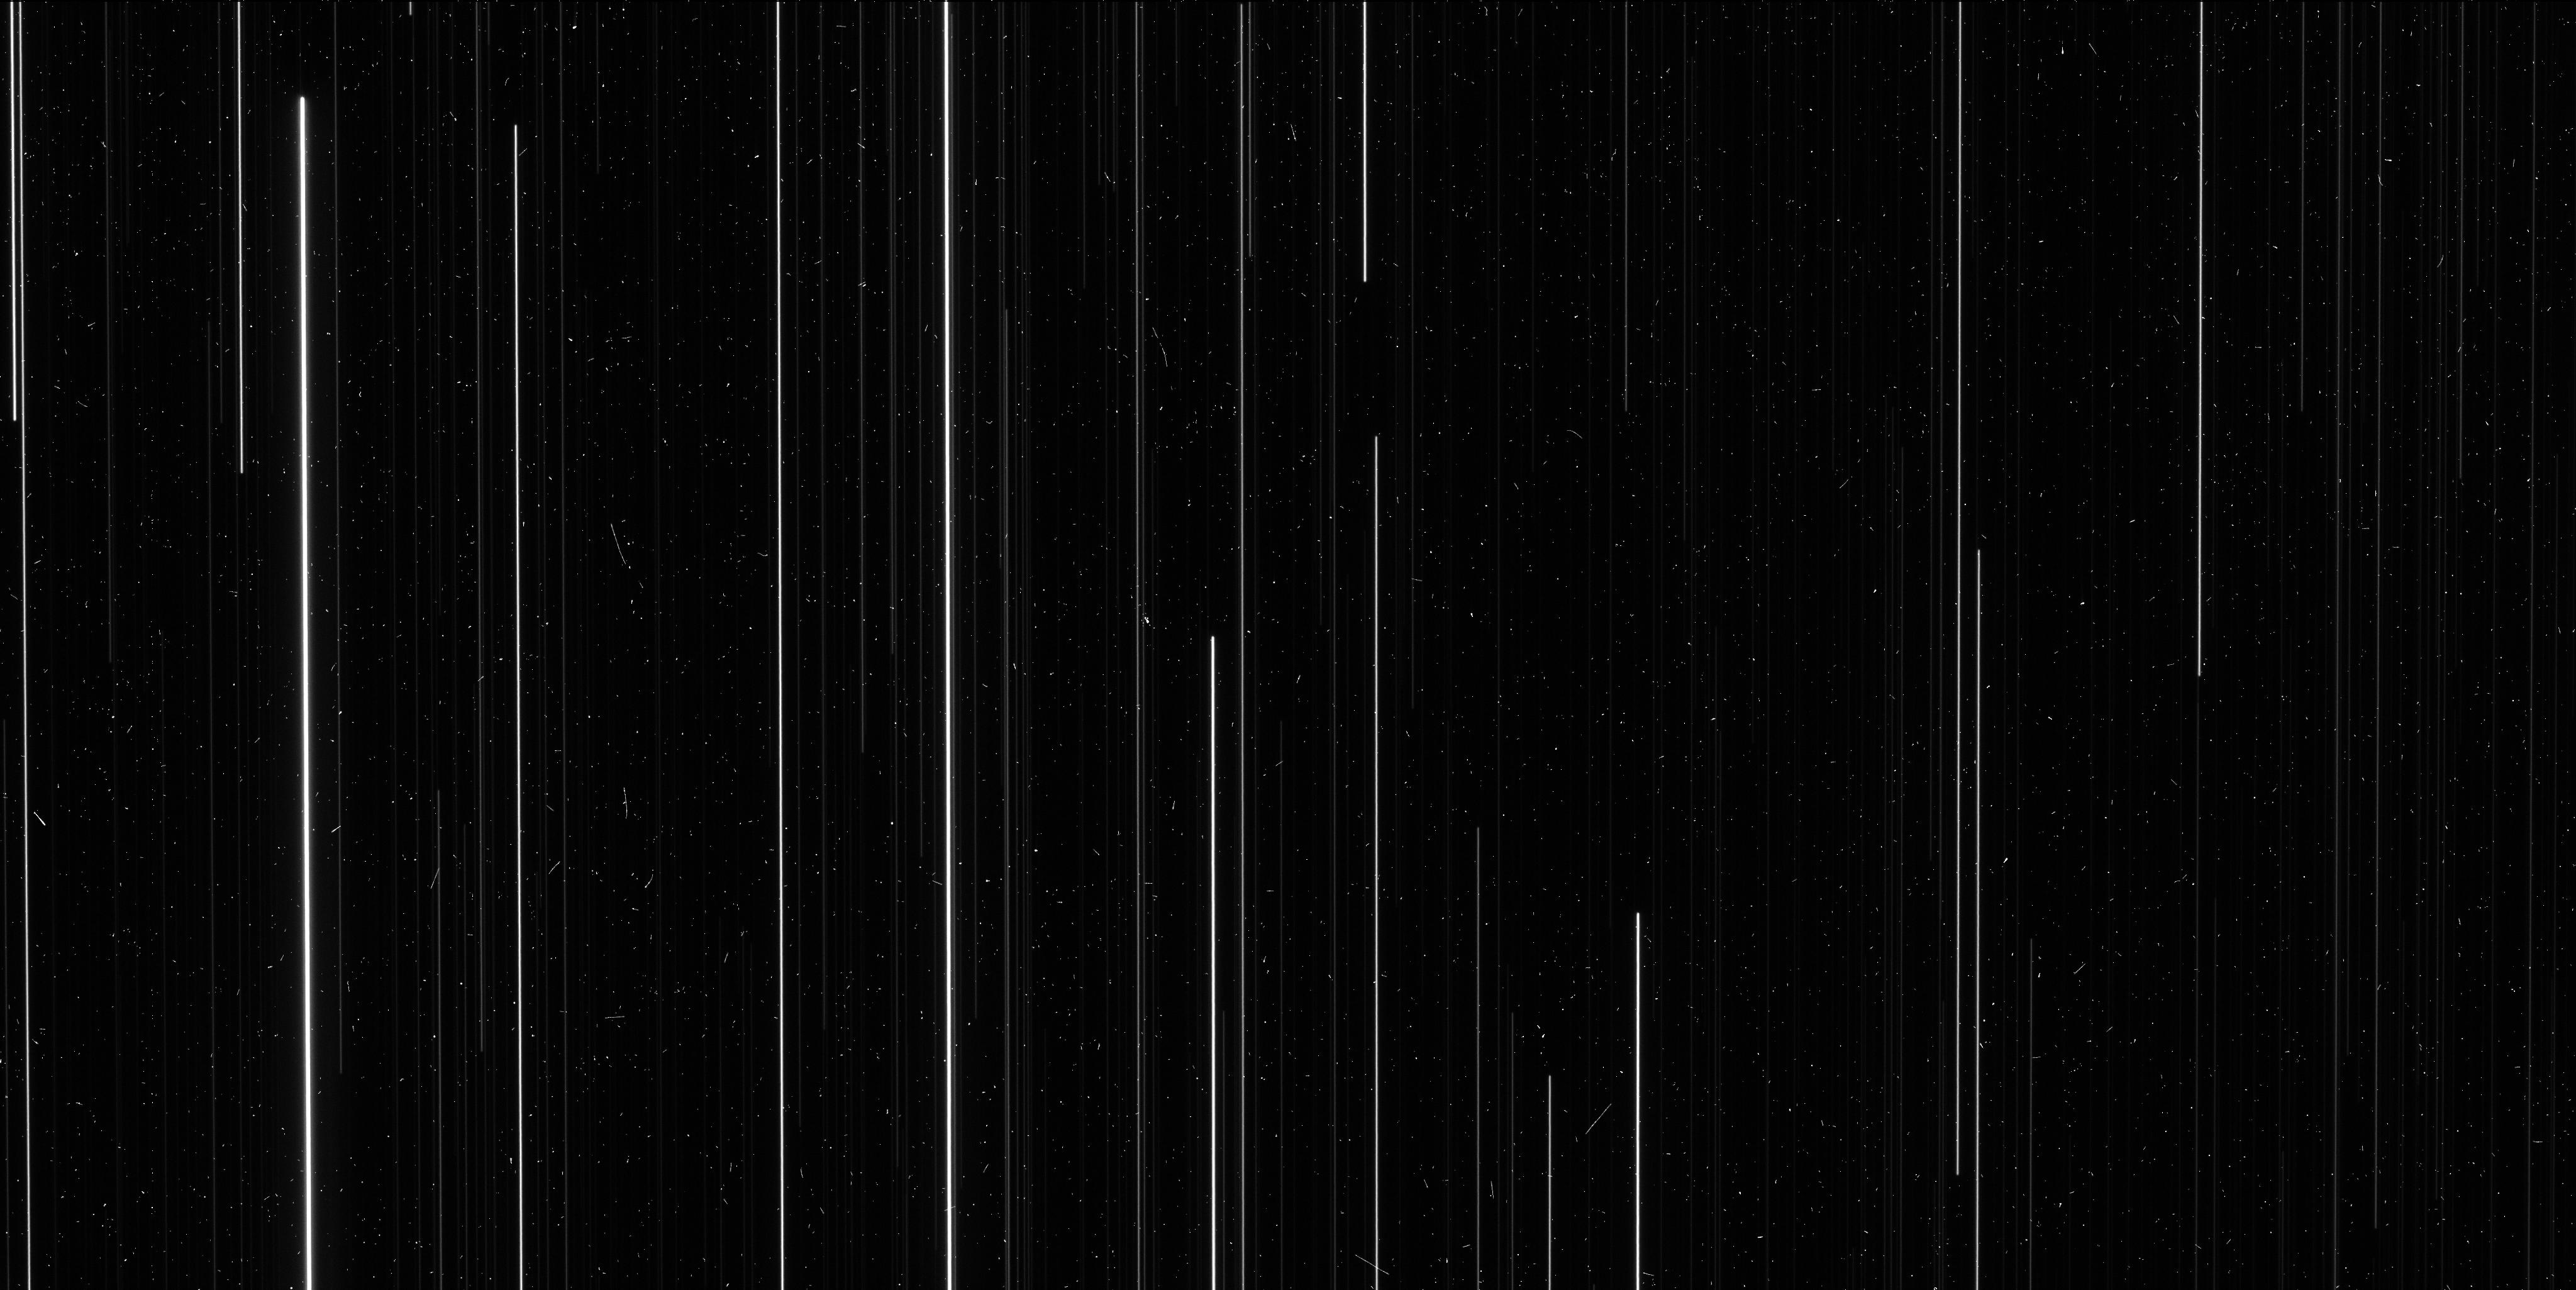
Target: NGC6397
Instrument: WFC3/UVIS
Filter: F606W
Exposure: 6 min
Observation ID: icu504d8q

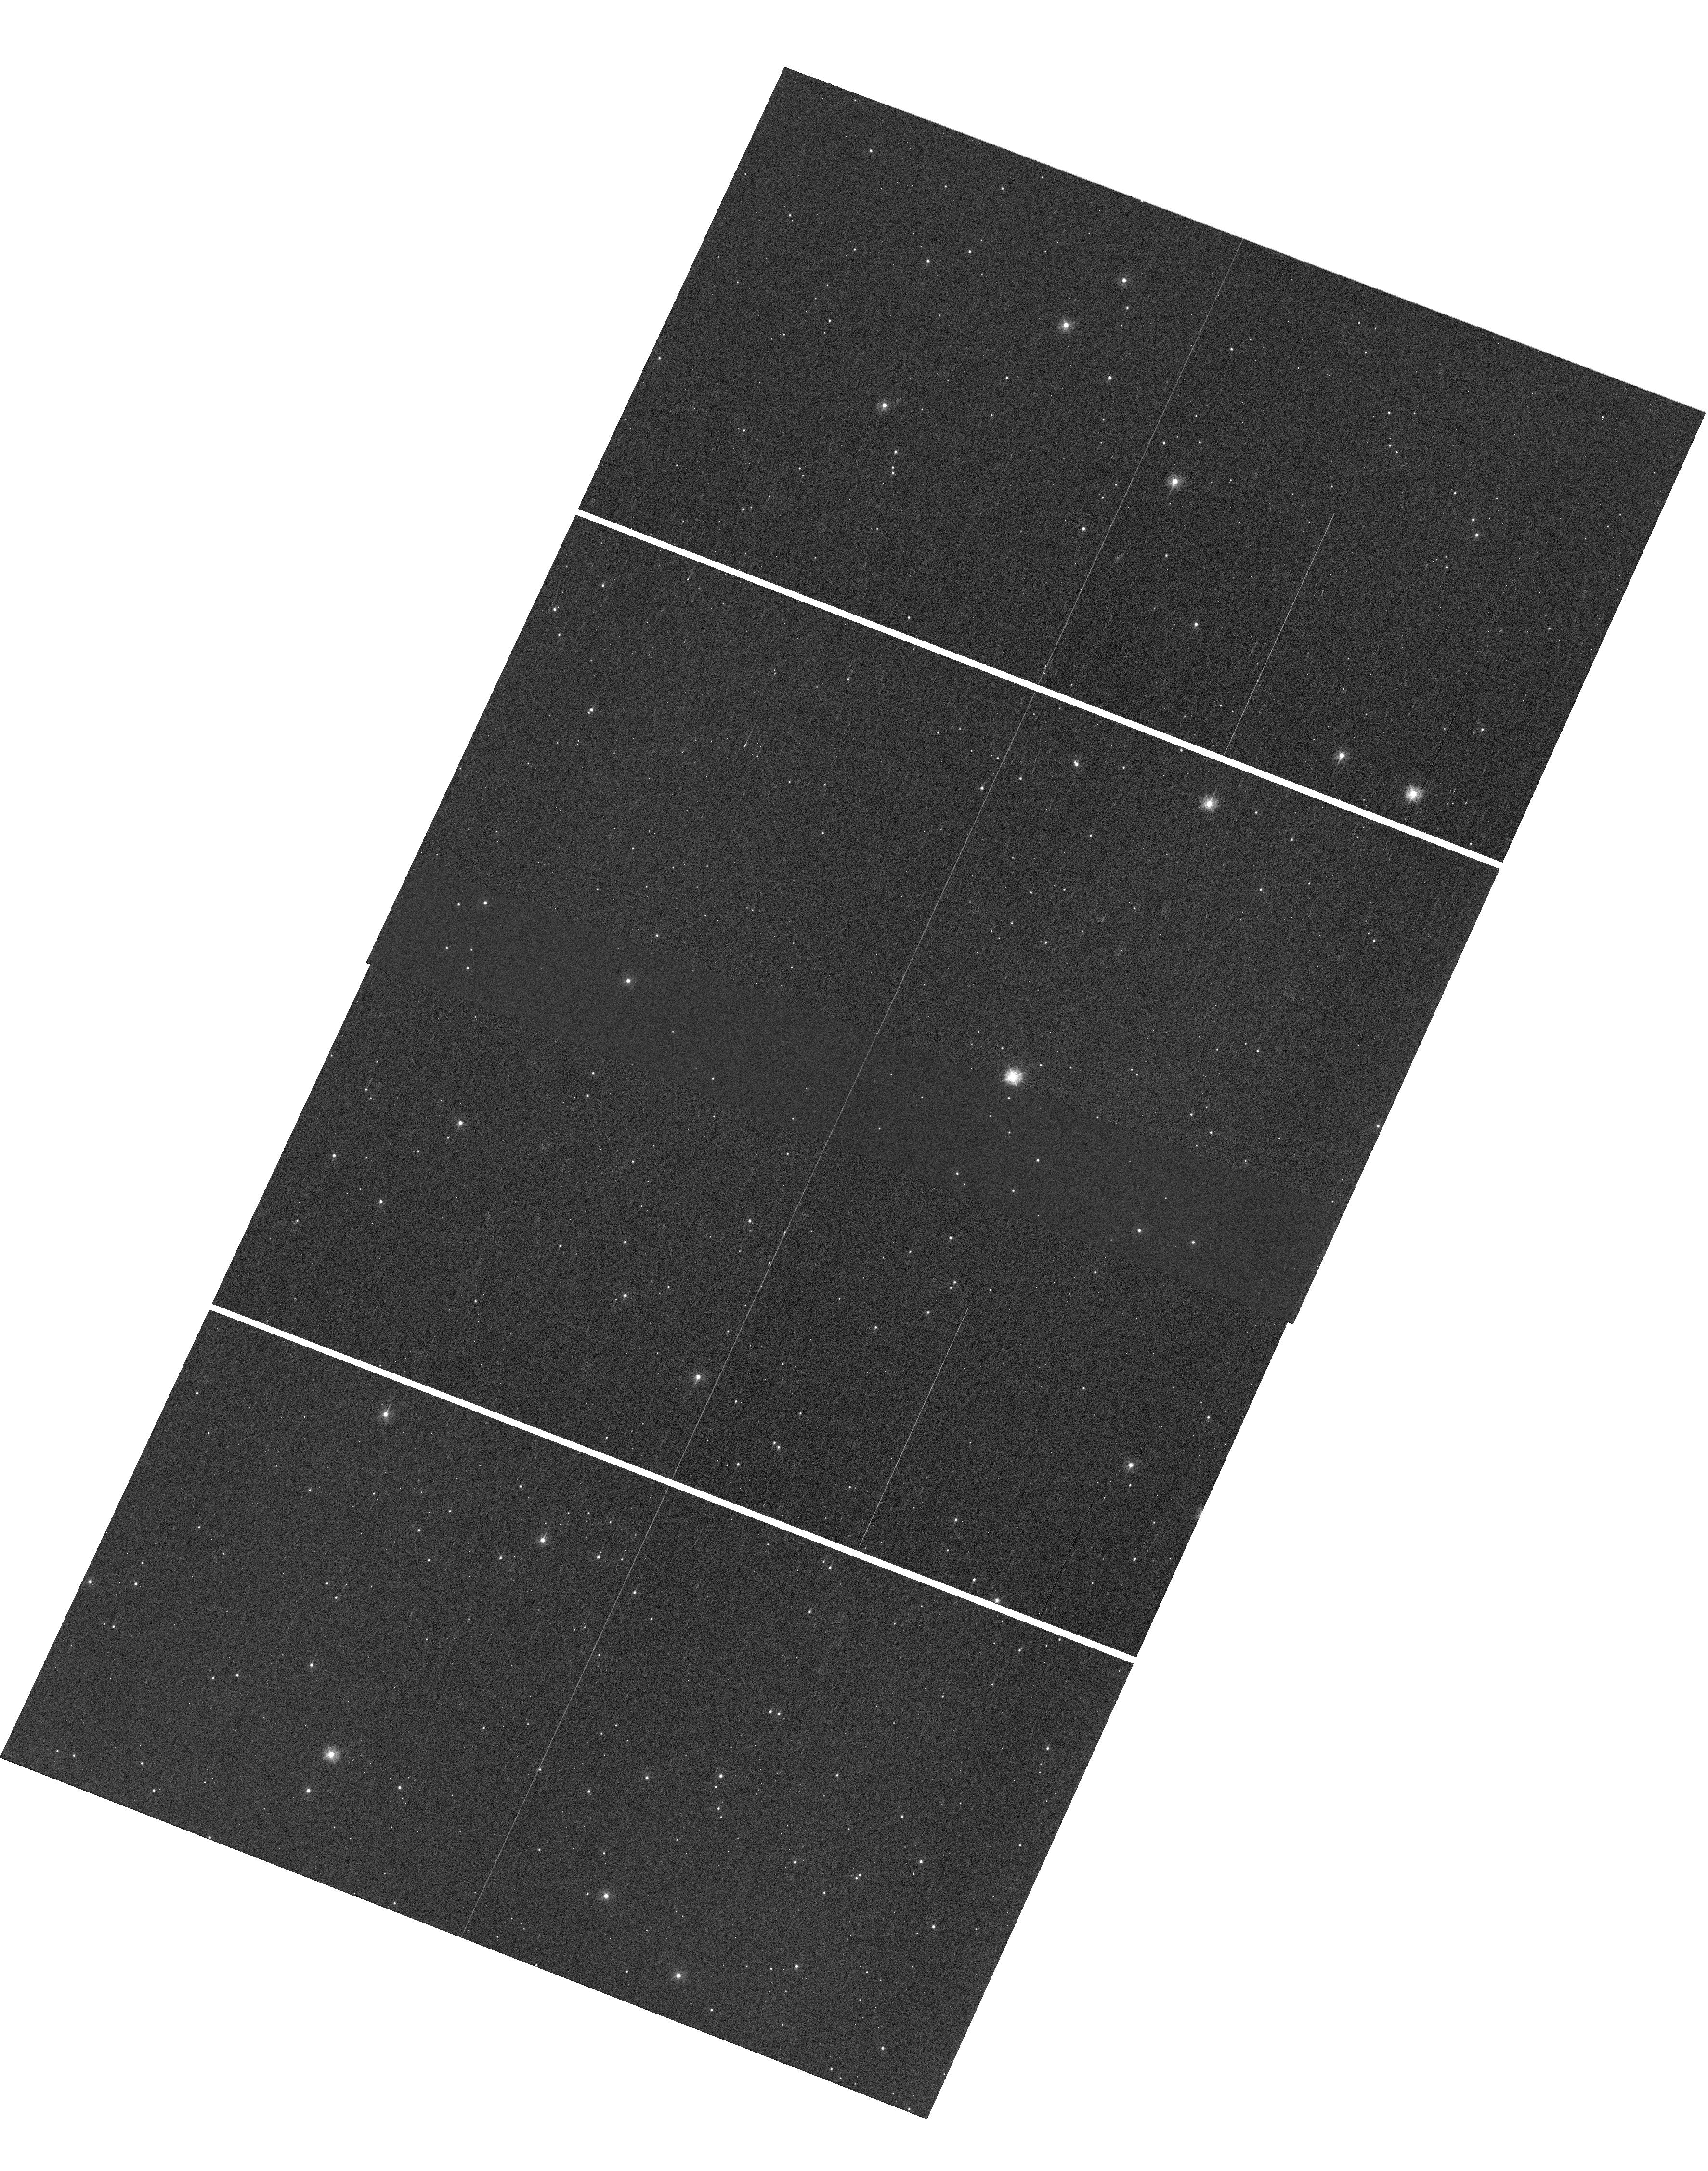
Target: NGC6397
Instrument: WFC3/UVIS
Filter: F336W
Exposure: 2 min
Observation ID: hst_14336_03_wfc3_uvis_f336w_icu503

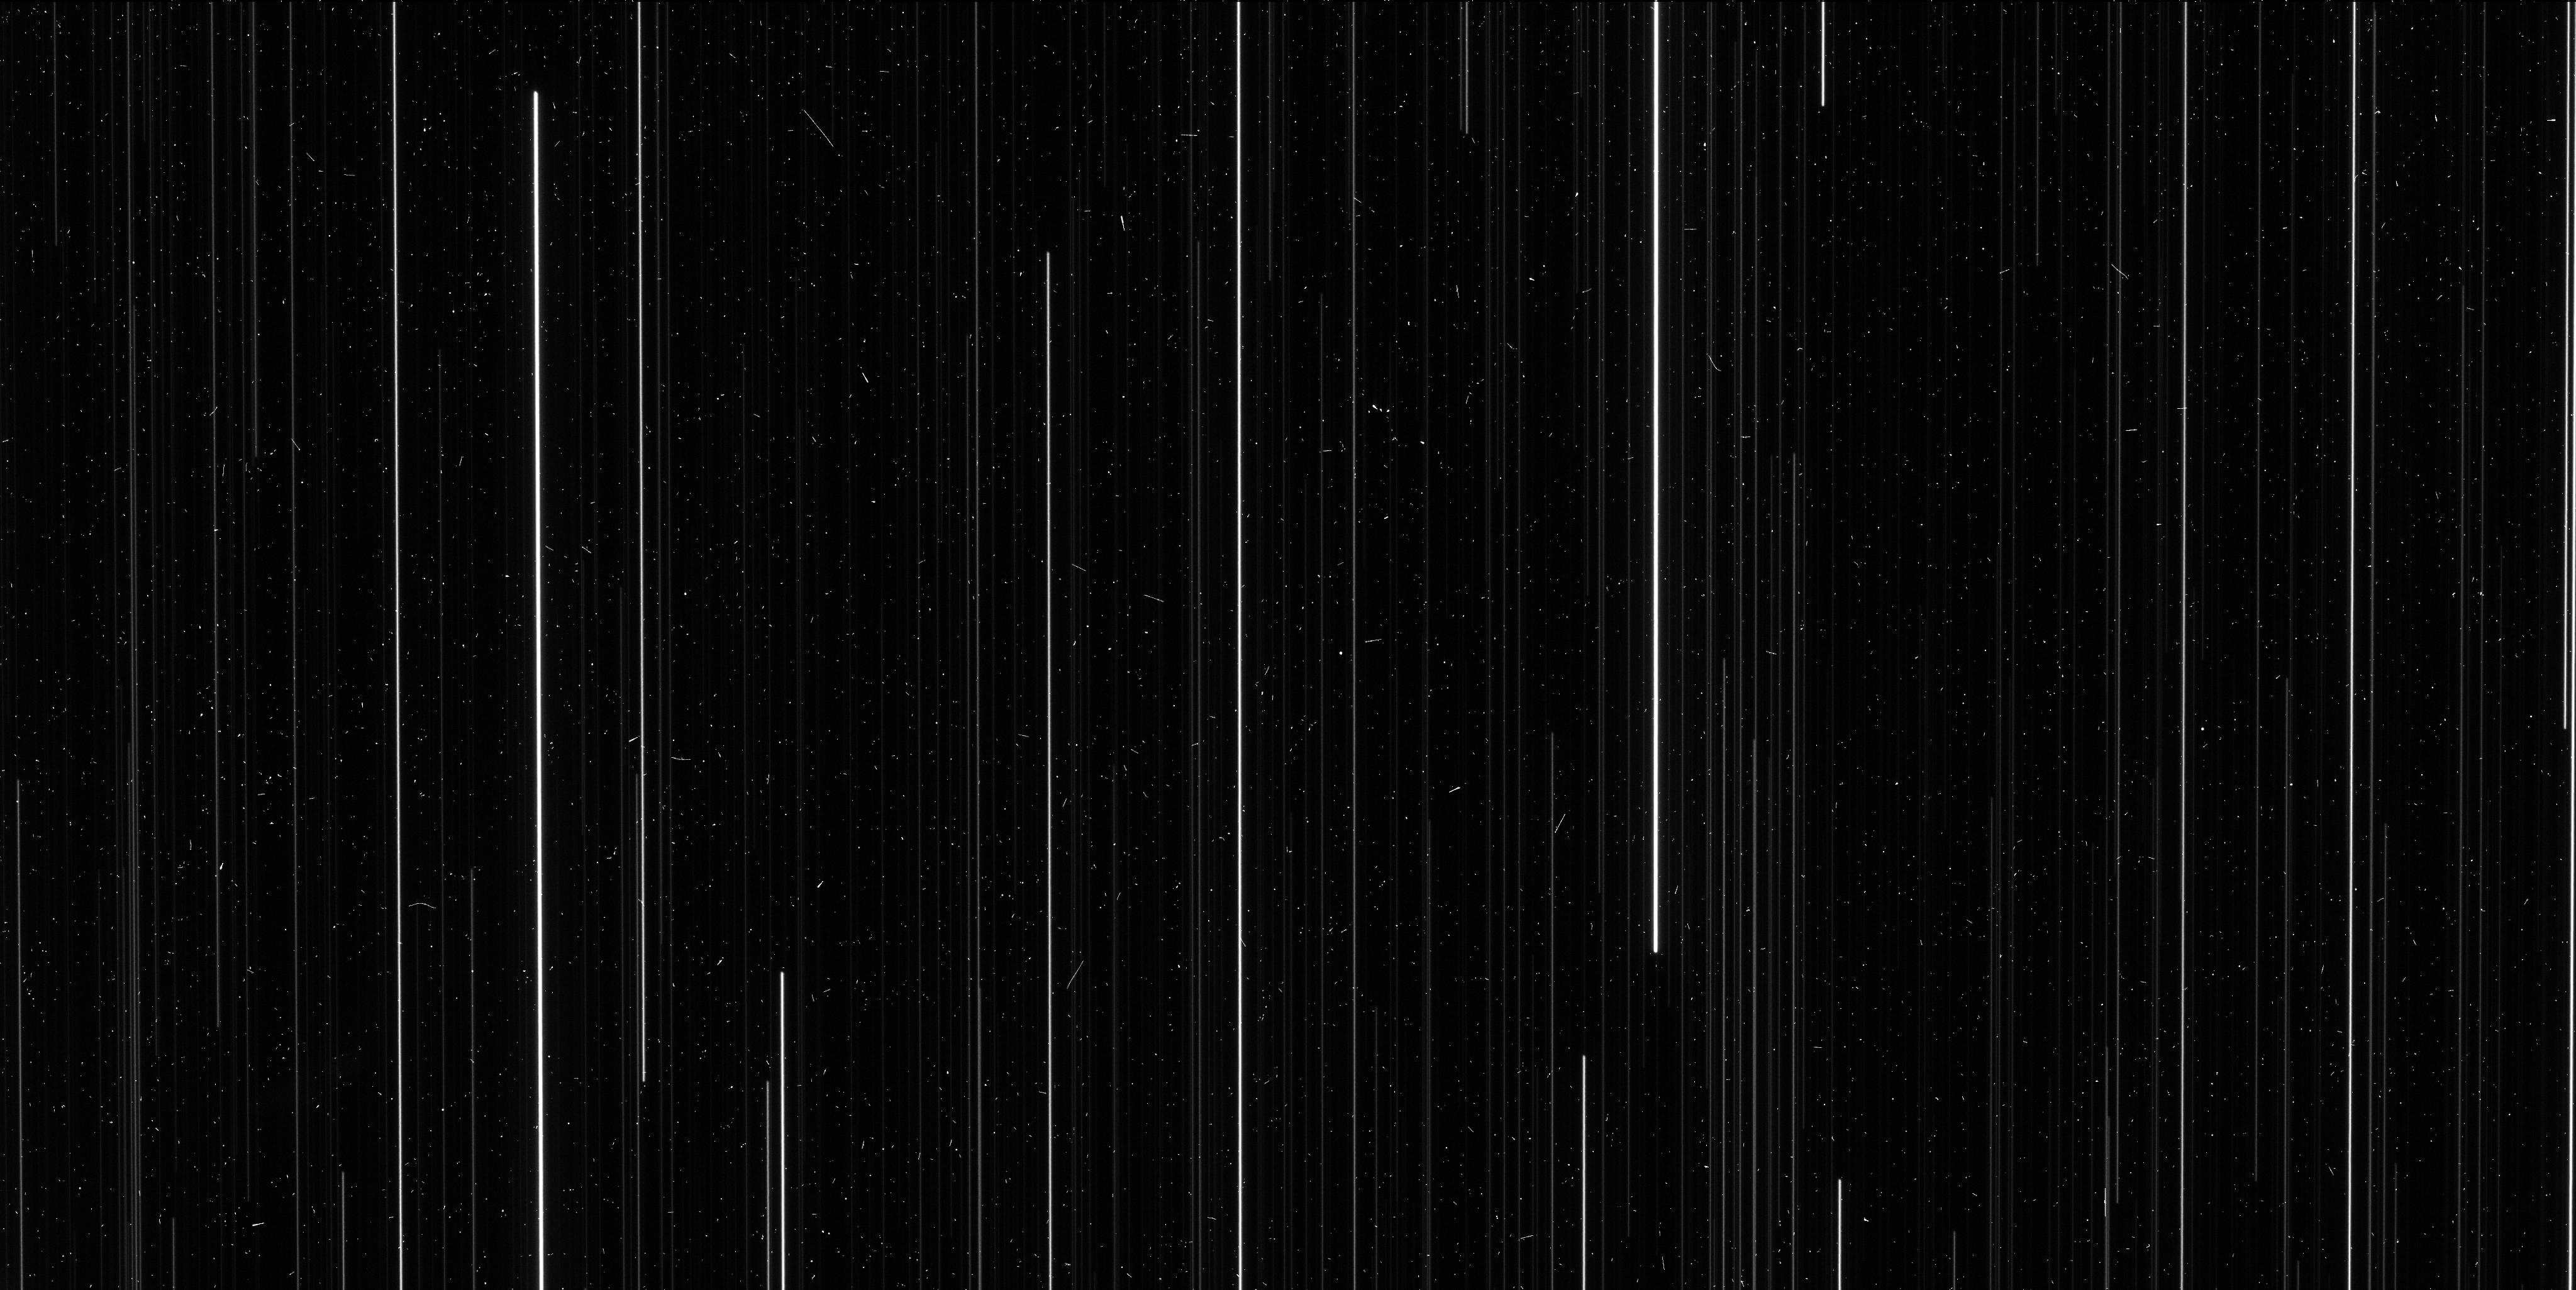
Target: NGC6397
Instrument: WFC3/UVIS
Filter: F606W
Exposure: 6 min
Observation ID: icu503ftq

A Direct Distance to an Ancient Metal-Poor Star Cluster (PI: Brown, Thomas M.)

We propose spatial-scanning observations of NGC 6397, an ancient metal-poor globular cluster, in order to obtain a high-precision measurement of its annual trigonometric parallax. Using comprehensive preparations and simulations, we have found that the uncertainty on this direct distance measurement will be approximately 2%. Although dozens of open clusters within 1 kpc have measured parallaxes, to date there has been no measured parallax for a globular cluster. All globular clusters lie further than 1 kpc, and so there are no stellar population anchors at old ages (> 10 Gyr) and low metallicities ([Fe/H] < -1) with direct high-precision distances. Our program will provide the first anchor in this ancient metal-poor regime, with implications for a wide variety of stellar population studies, particularly in the realm of star formation histories.